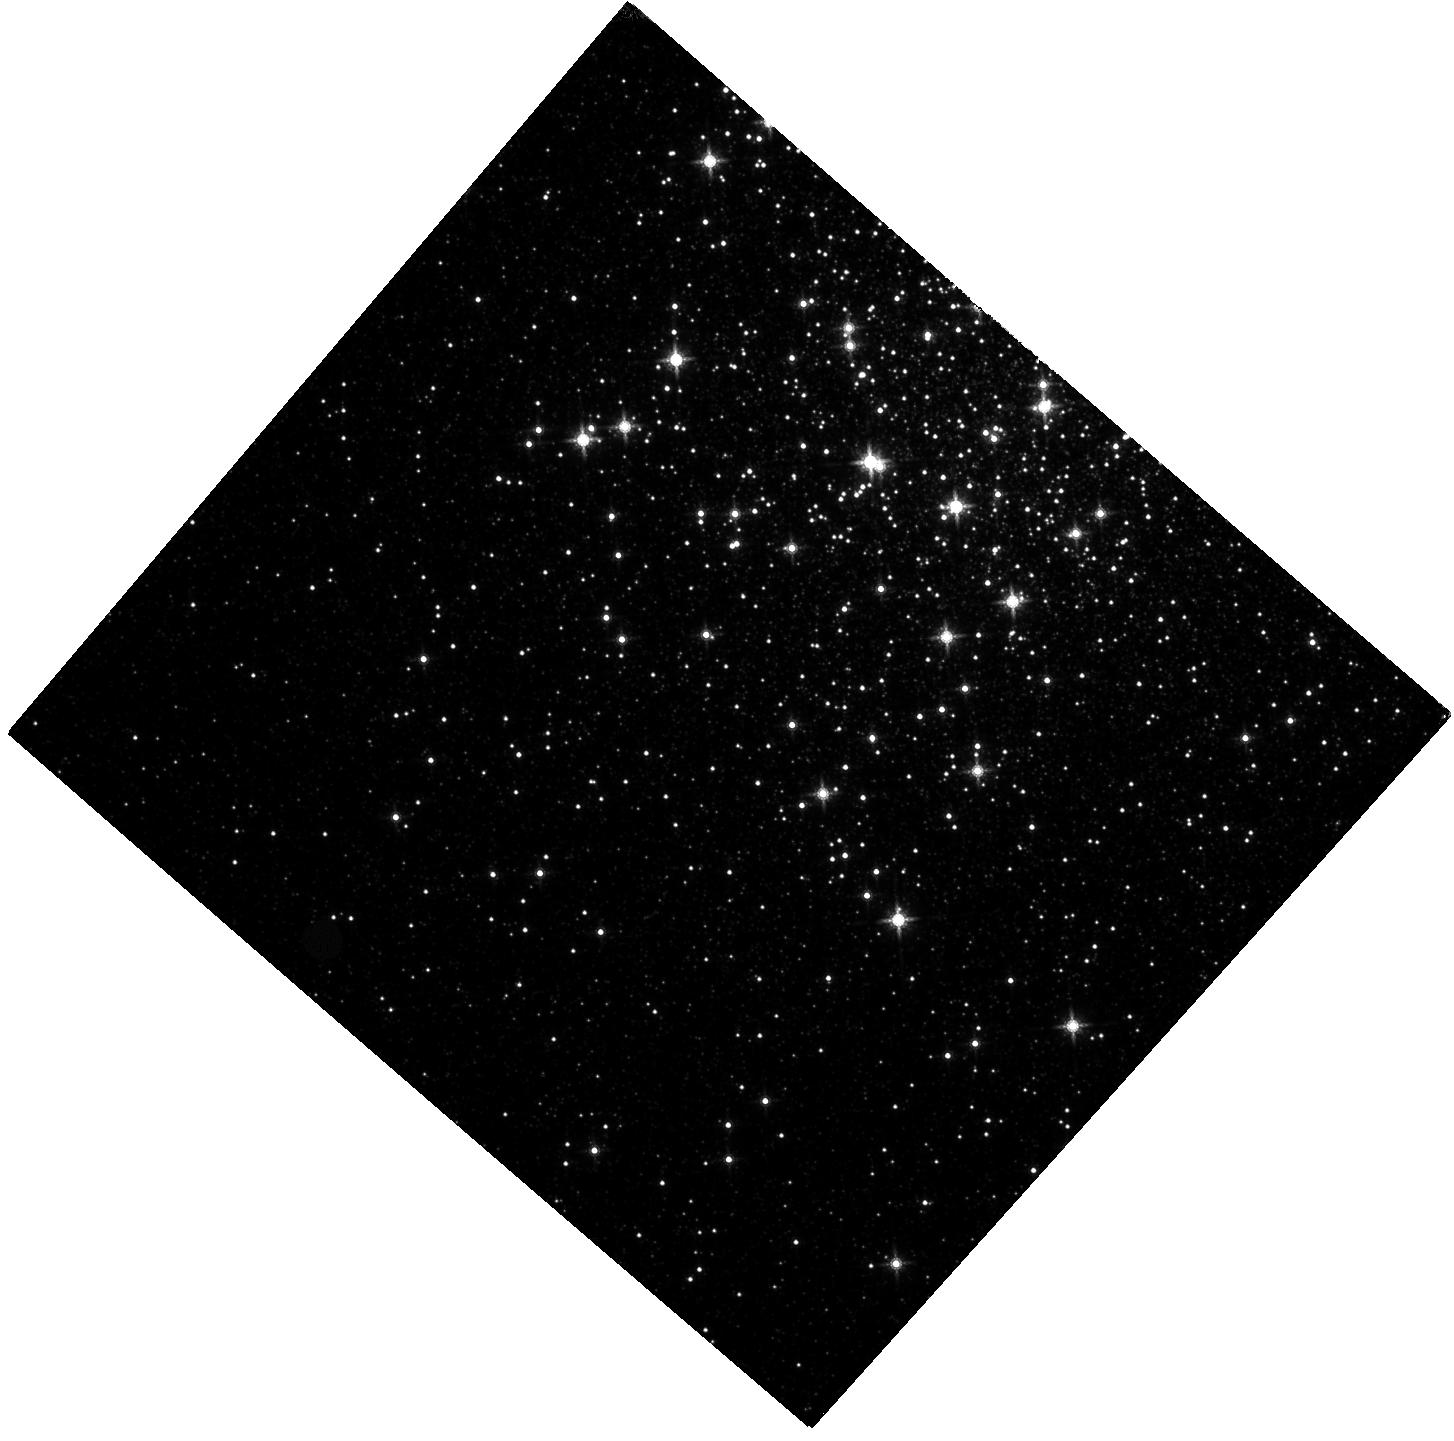
Target: NGC-6553
Instrument: WFC3/IR
Filter: F160W
Exposure: 20 min
Observation ID: hst_16282_01_wfc3_ir_f160w_iecg01

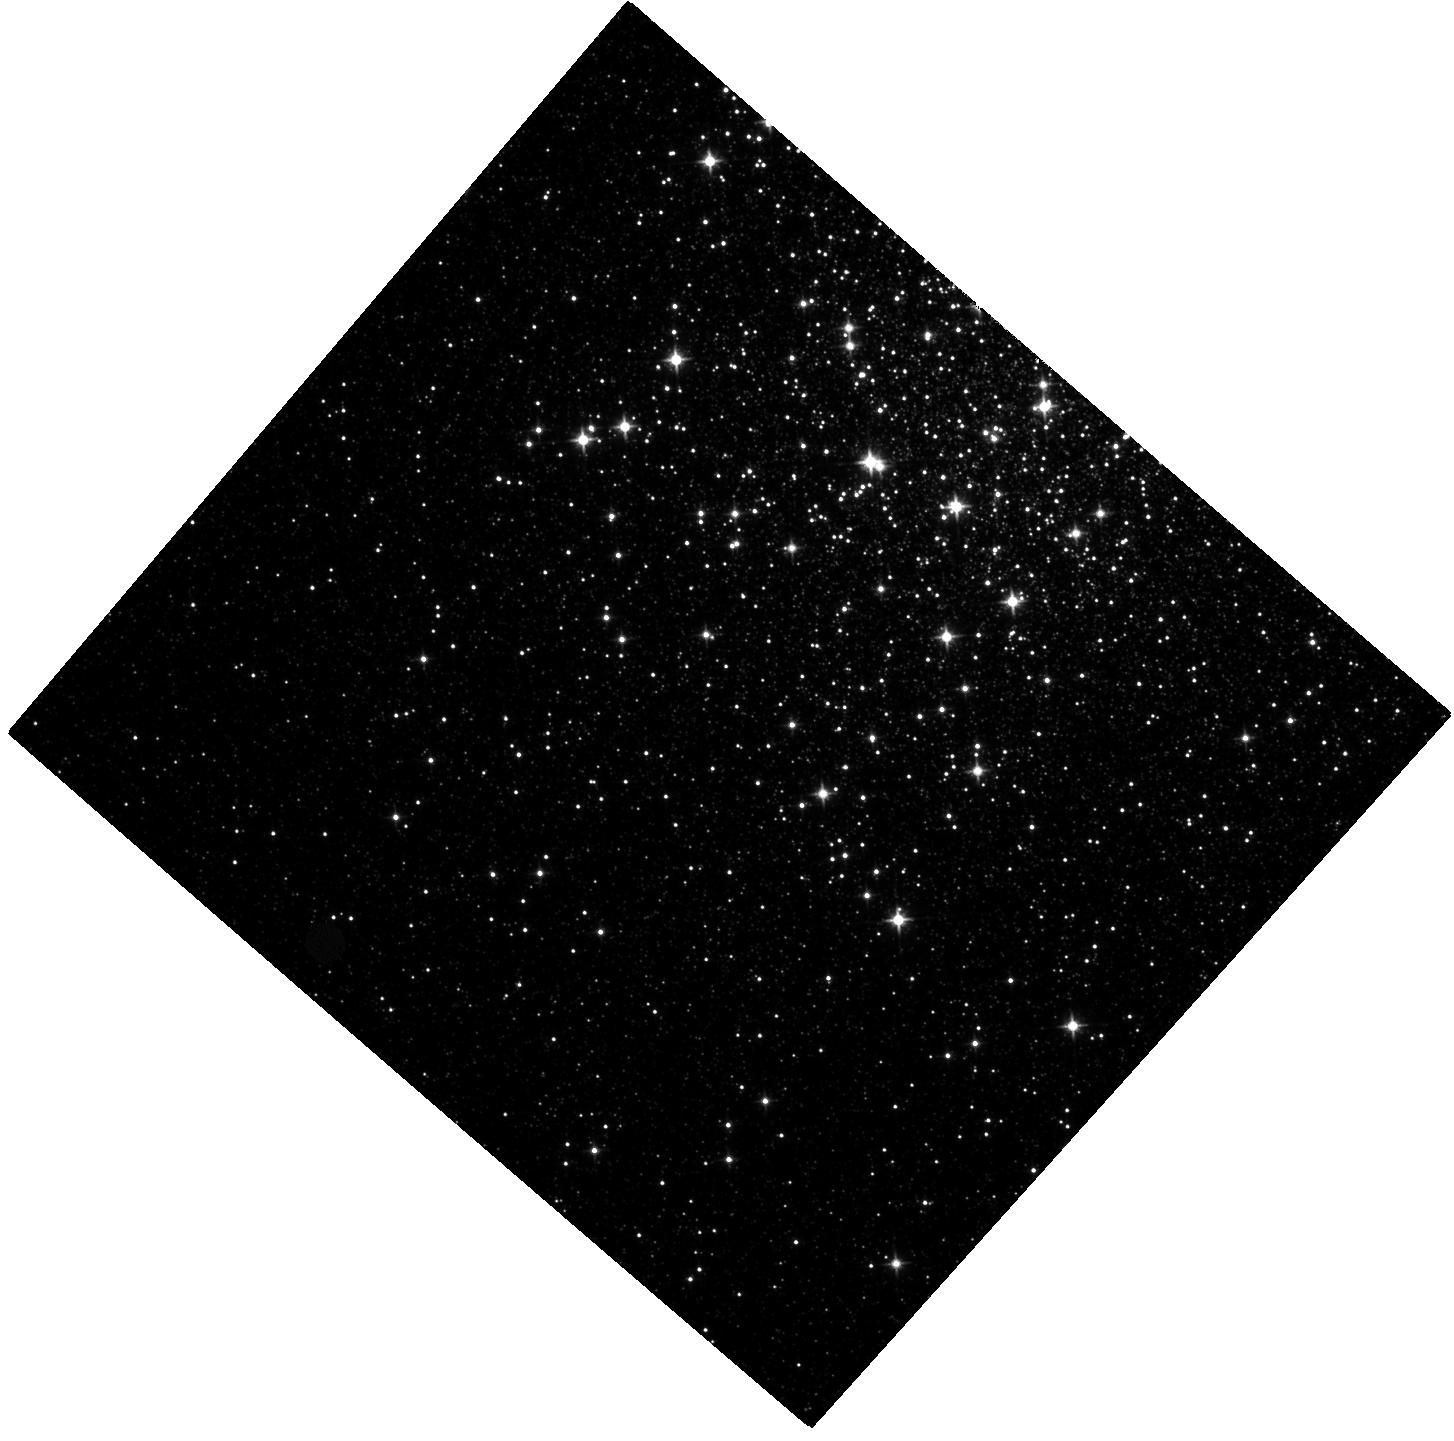
Target: NGC-6553
Instrument: WFC3/IR
Filter: F110W
Exposure: 20 min
Observation ID: hst_16282_01_wfc3_ir_f110w_iecg01

The IR CMD of the Metal-Rich Bulge Cluster NGC6553: Pushing its Age to Sub-Gyr Precision (PI: Correnti, Matteo)

Globular Clusters (GCs) in the Milky Way are the primary laboratories for establishing the ages of the oldest stellar populations and for measuring the color-magnitude relation of stars. The gold standard for these studies has involved high-precision visible light investigations with the Hubble Space Telescope (HST). However, the shape of the color-magnitude relation in the visible bandpasses offers little leverage to disentangle the effects of distance, reddening, and metallicity, and these uncertainties impact our derived age measurements for GCs. Recently, a new feature has been observed in several HST WFC3-IR color-magnitude diagrams (CMDs) of nearby GCs. At low stellar masses, the stellar main sequence in an infrared (IR) CMD exhibits a sharp "kink" (due to opacity effects in M dwarfs), such that lower mass and cooler dwarfs become bluer in the F110W - F160W color baseline and not redder. As demonstrated by Correnti et al. (2016, 2018), this inversion of the color- magnitude relation offers a new opportunity to fit GC properties in the IR baseline, and to reduce their uncertainties. Here, we propose a 1-orbit HST WFC3-IR program to measure the color-magnitude relation of stars (down to 2.5 mag below the MS "kink") for the metal-rich bulge cluster NGC6553. We will establish the most accurate age for the cluster to date, with sub-Gyr precision. Combining these observations with the sample analyzed by Correnti et al. (2016, 2018), will establish an independent and sensitive test to the age-metallicity relation of clusters.